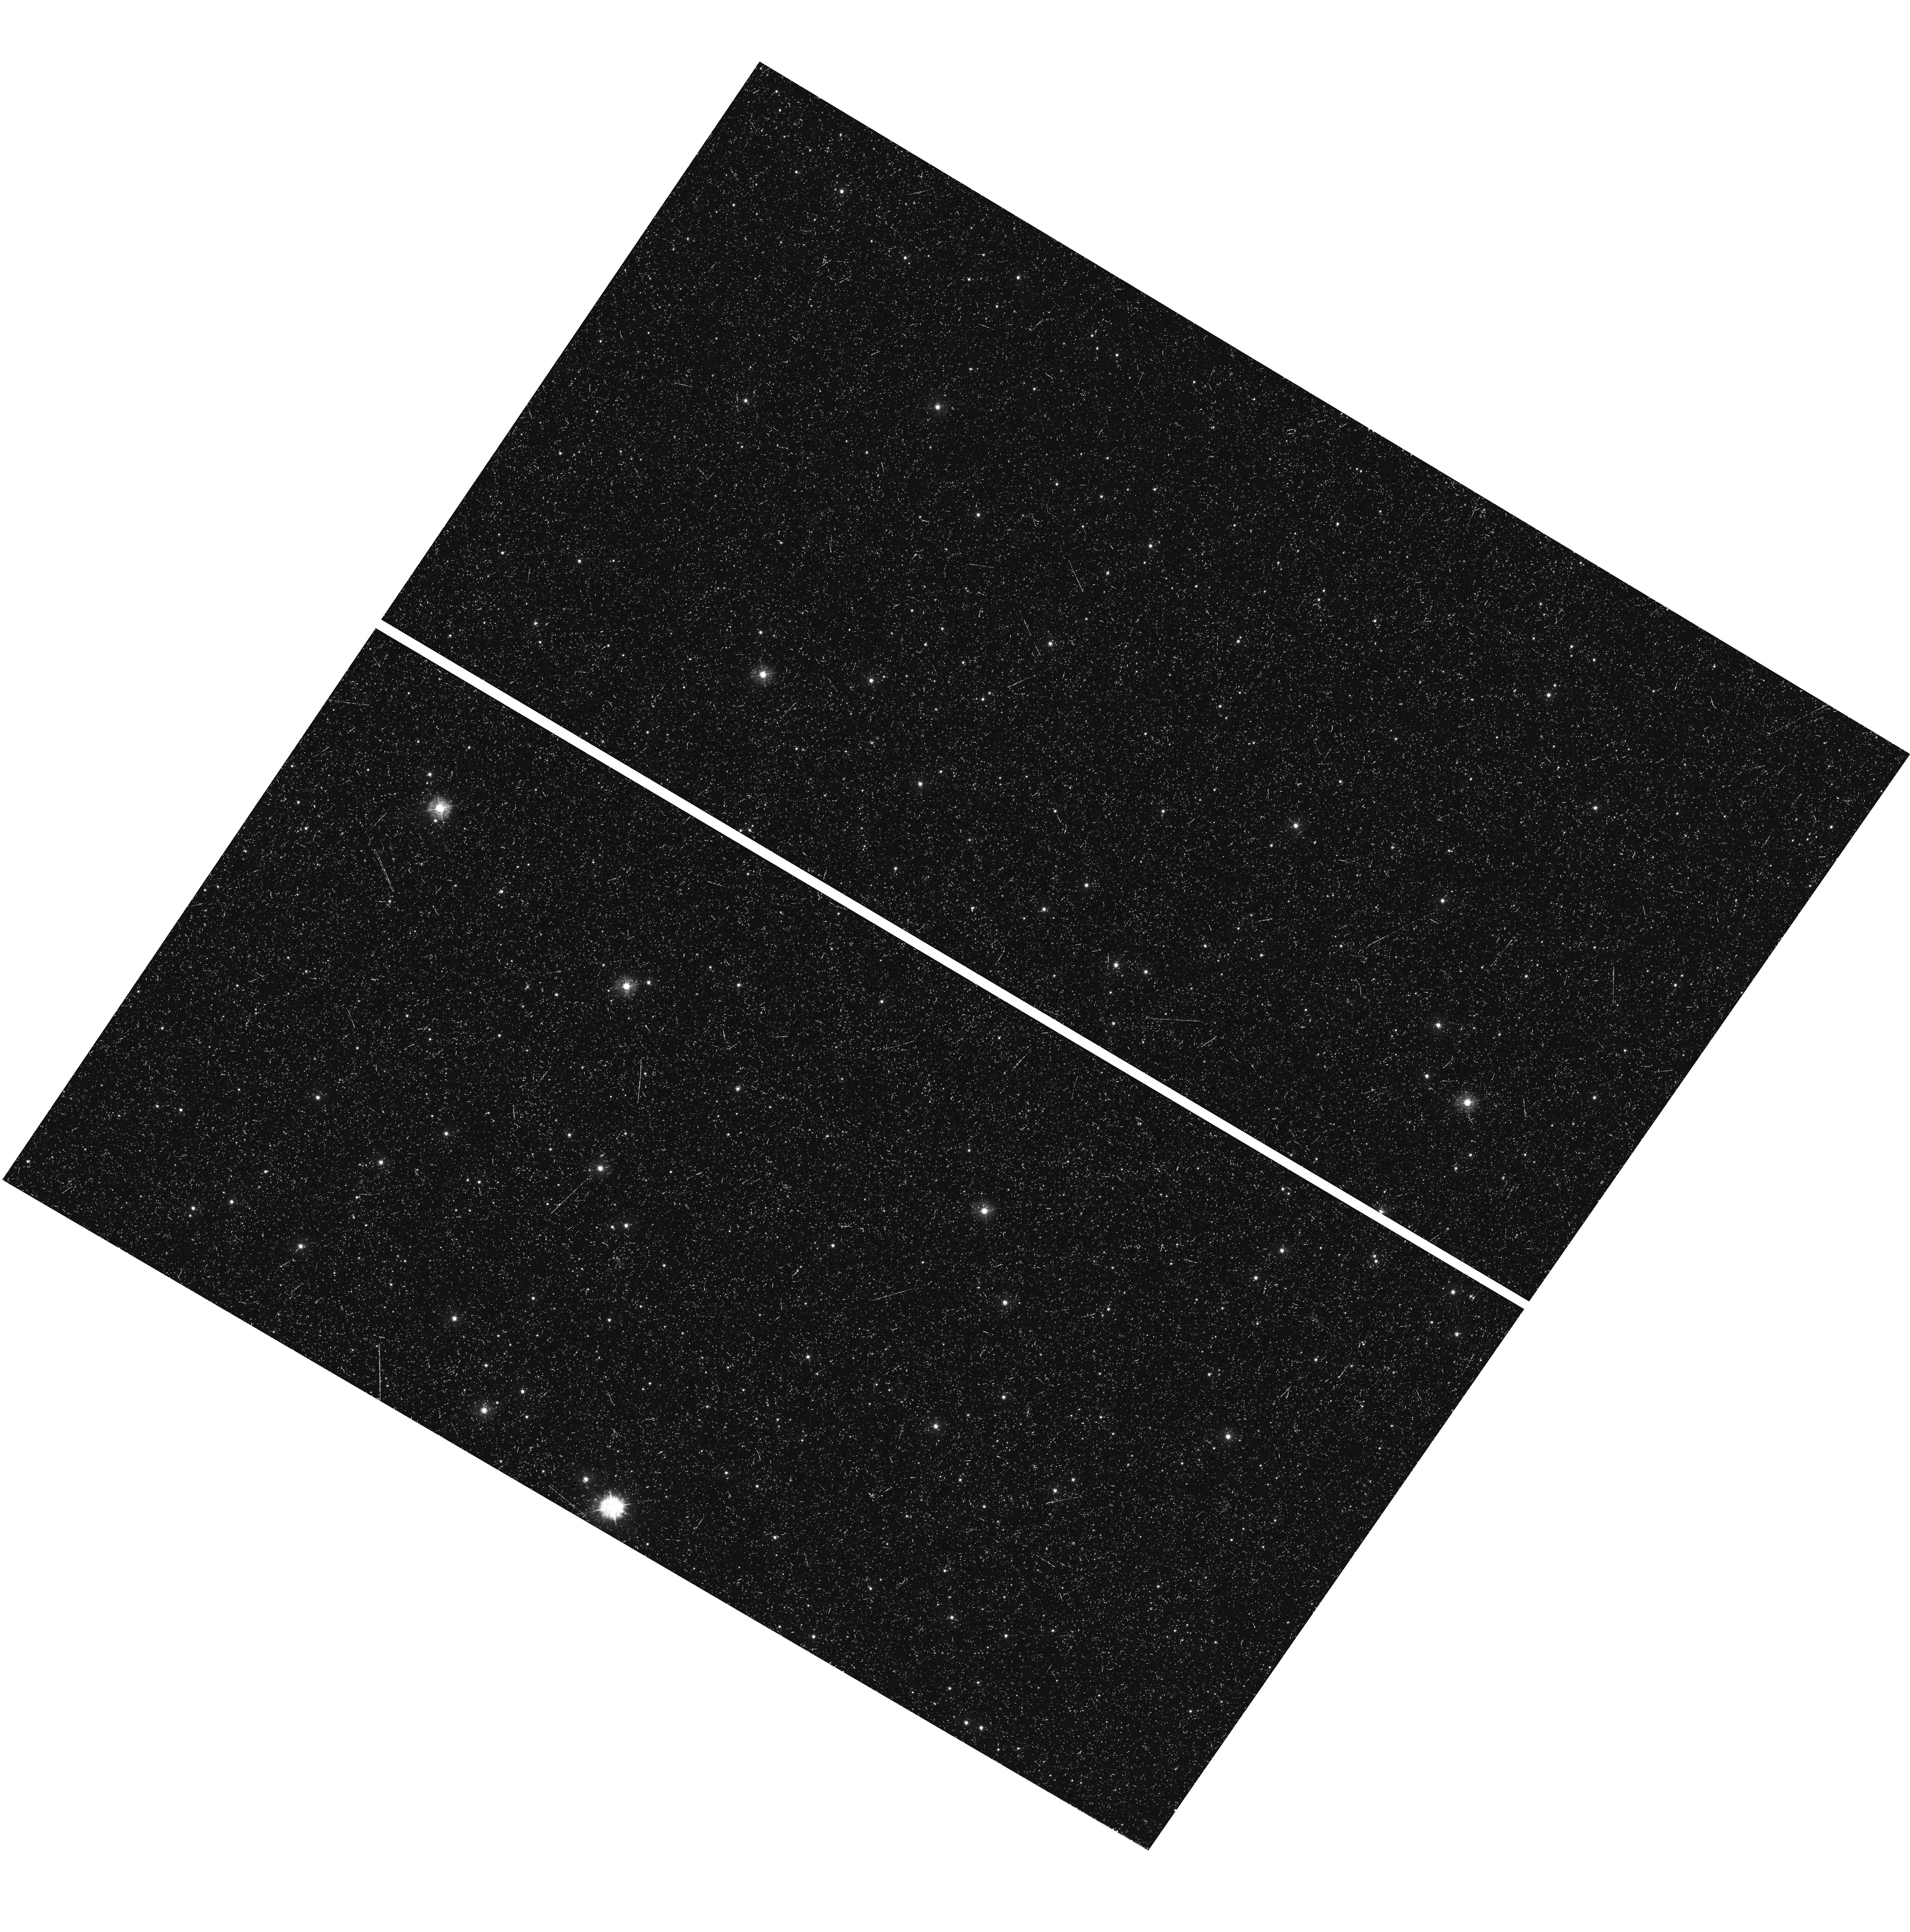
Target: field at RA 17.986°, Dec -72.664°
Instrument: WFC3/UVIS
Filter: F336W
Exposure: 53 min
Observation ID: hst_12581_07_wfc3_uvis_f336w_ibp507

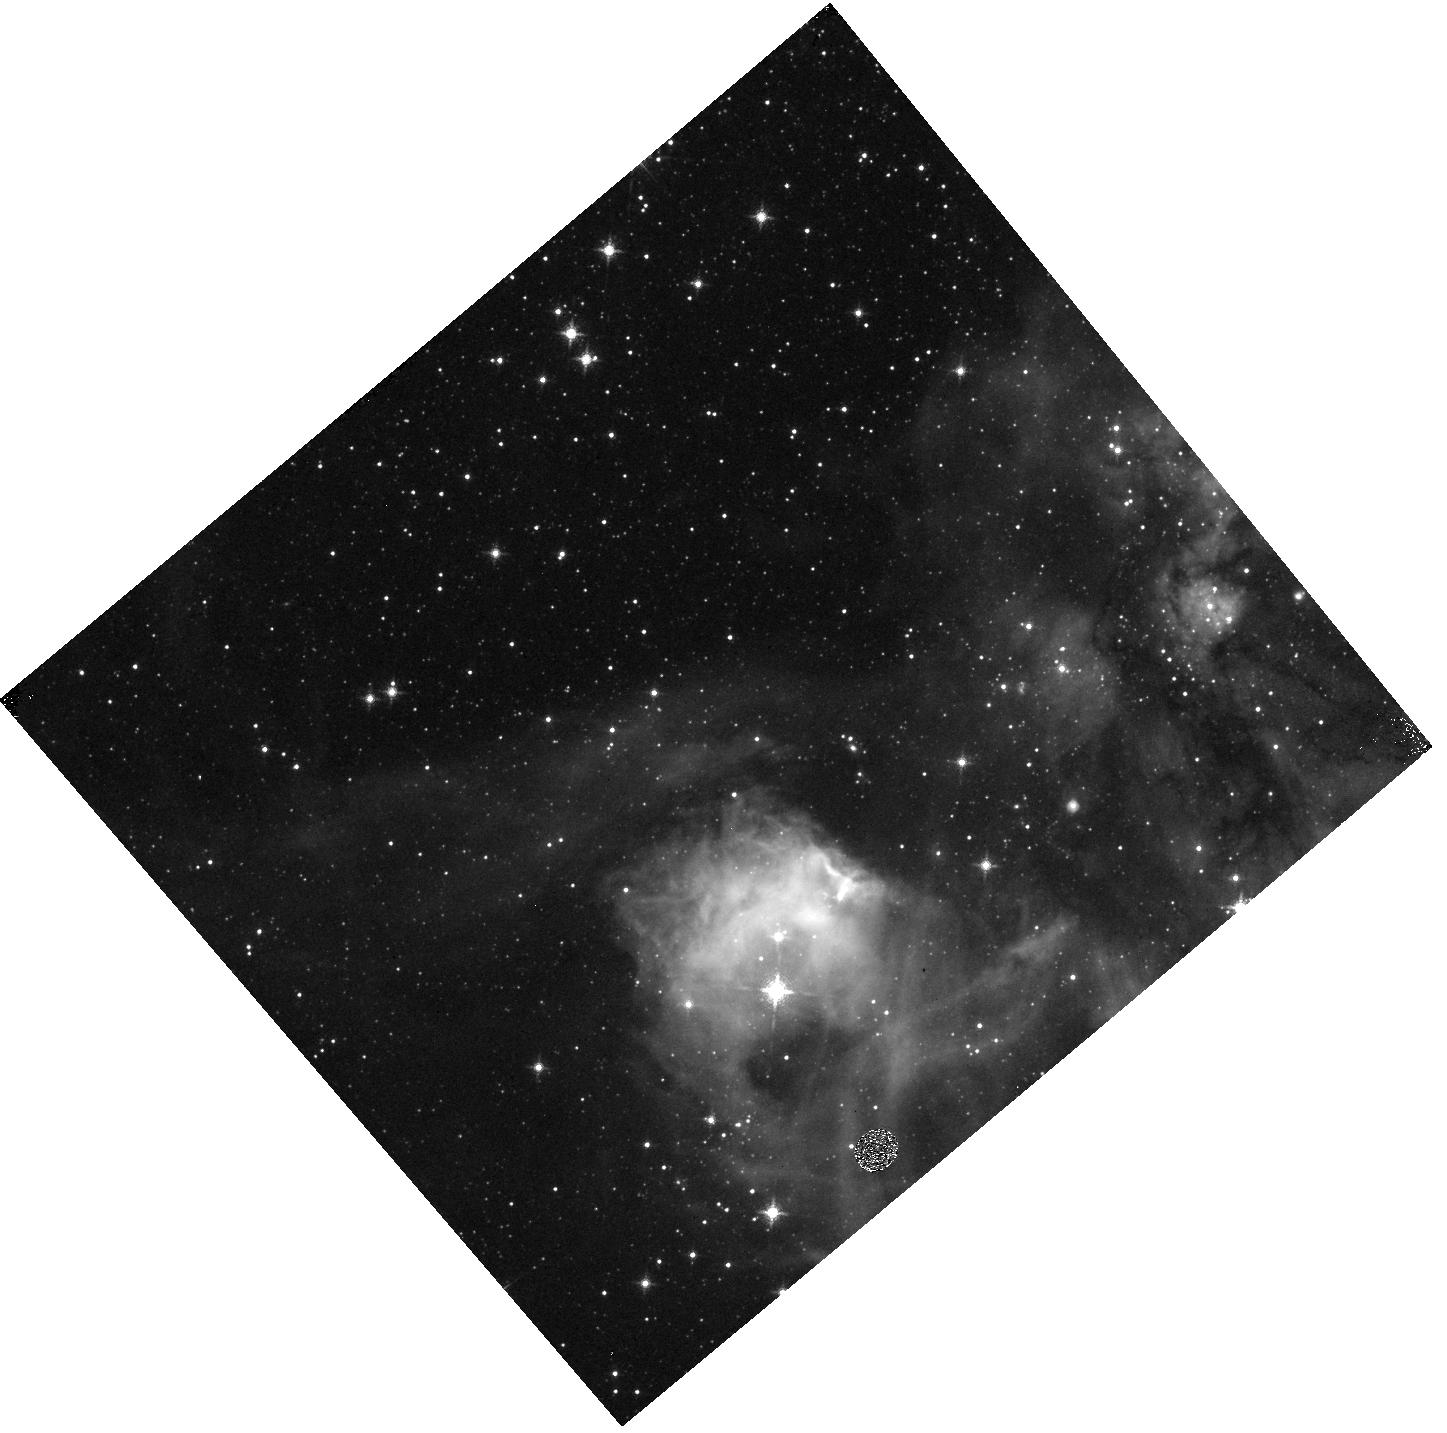
Target: field at RA 80.563°, Dec -67.970°
Instrument: WFC3/IR
Filter: F128N
Exposure: 13 min
Observation ID: hst_12581_06_wfc3_ir_f128n_ibp506

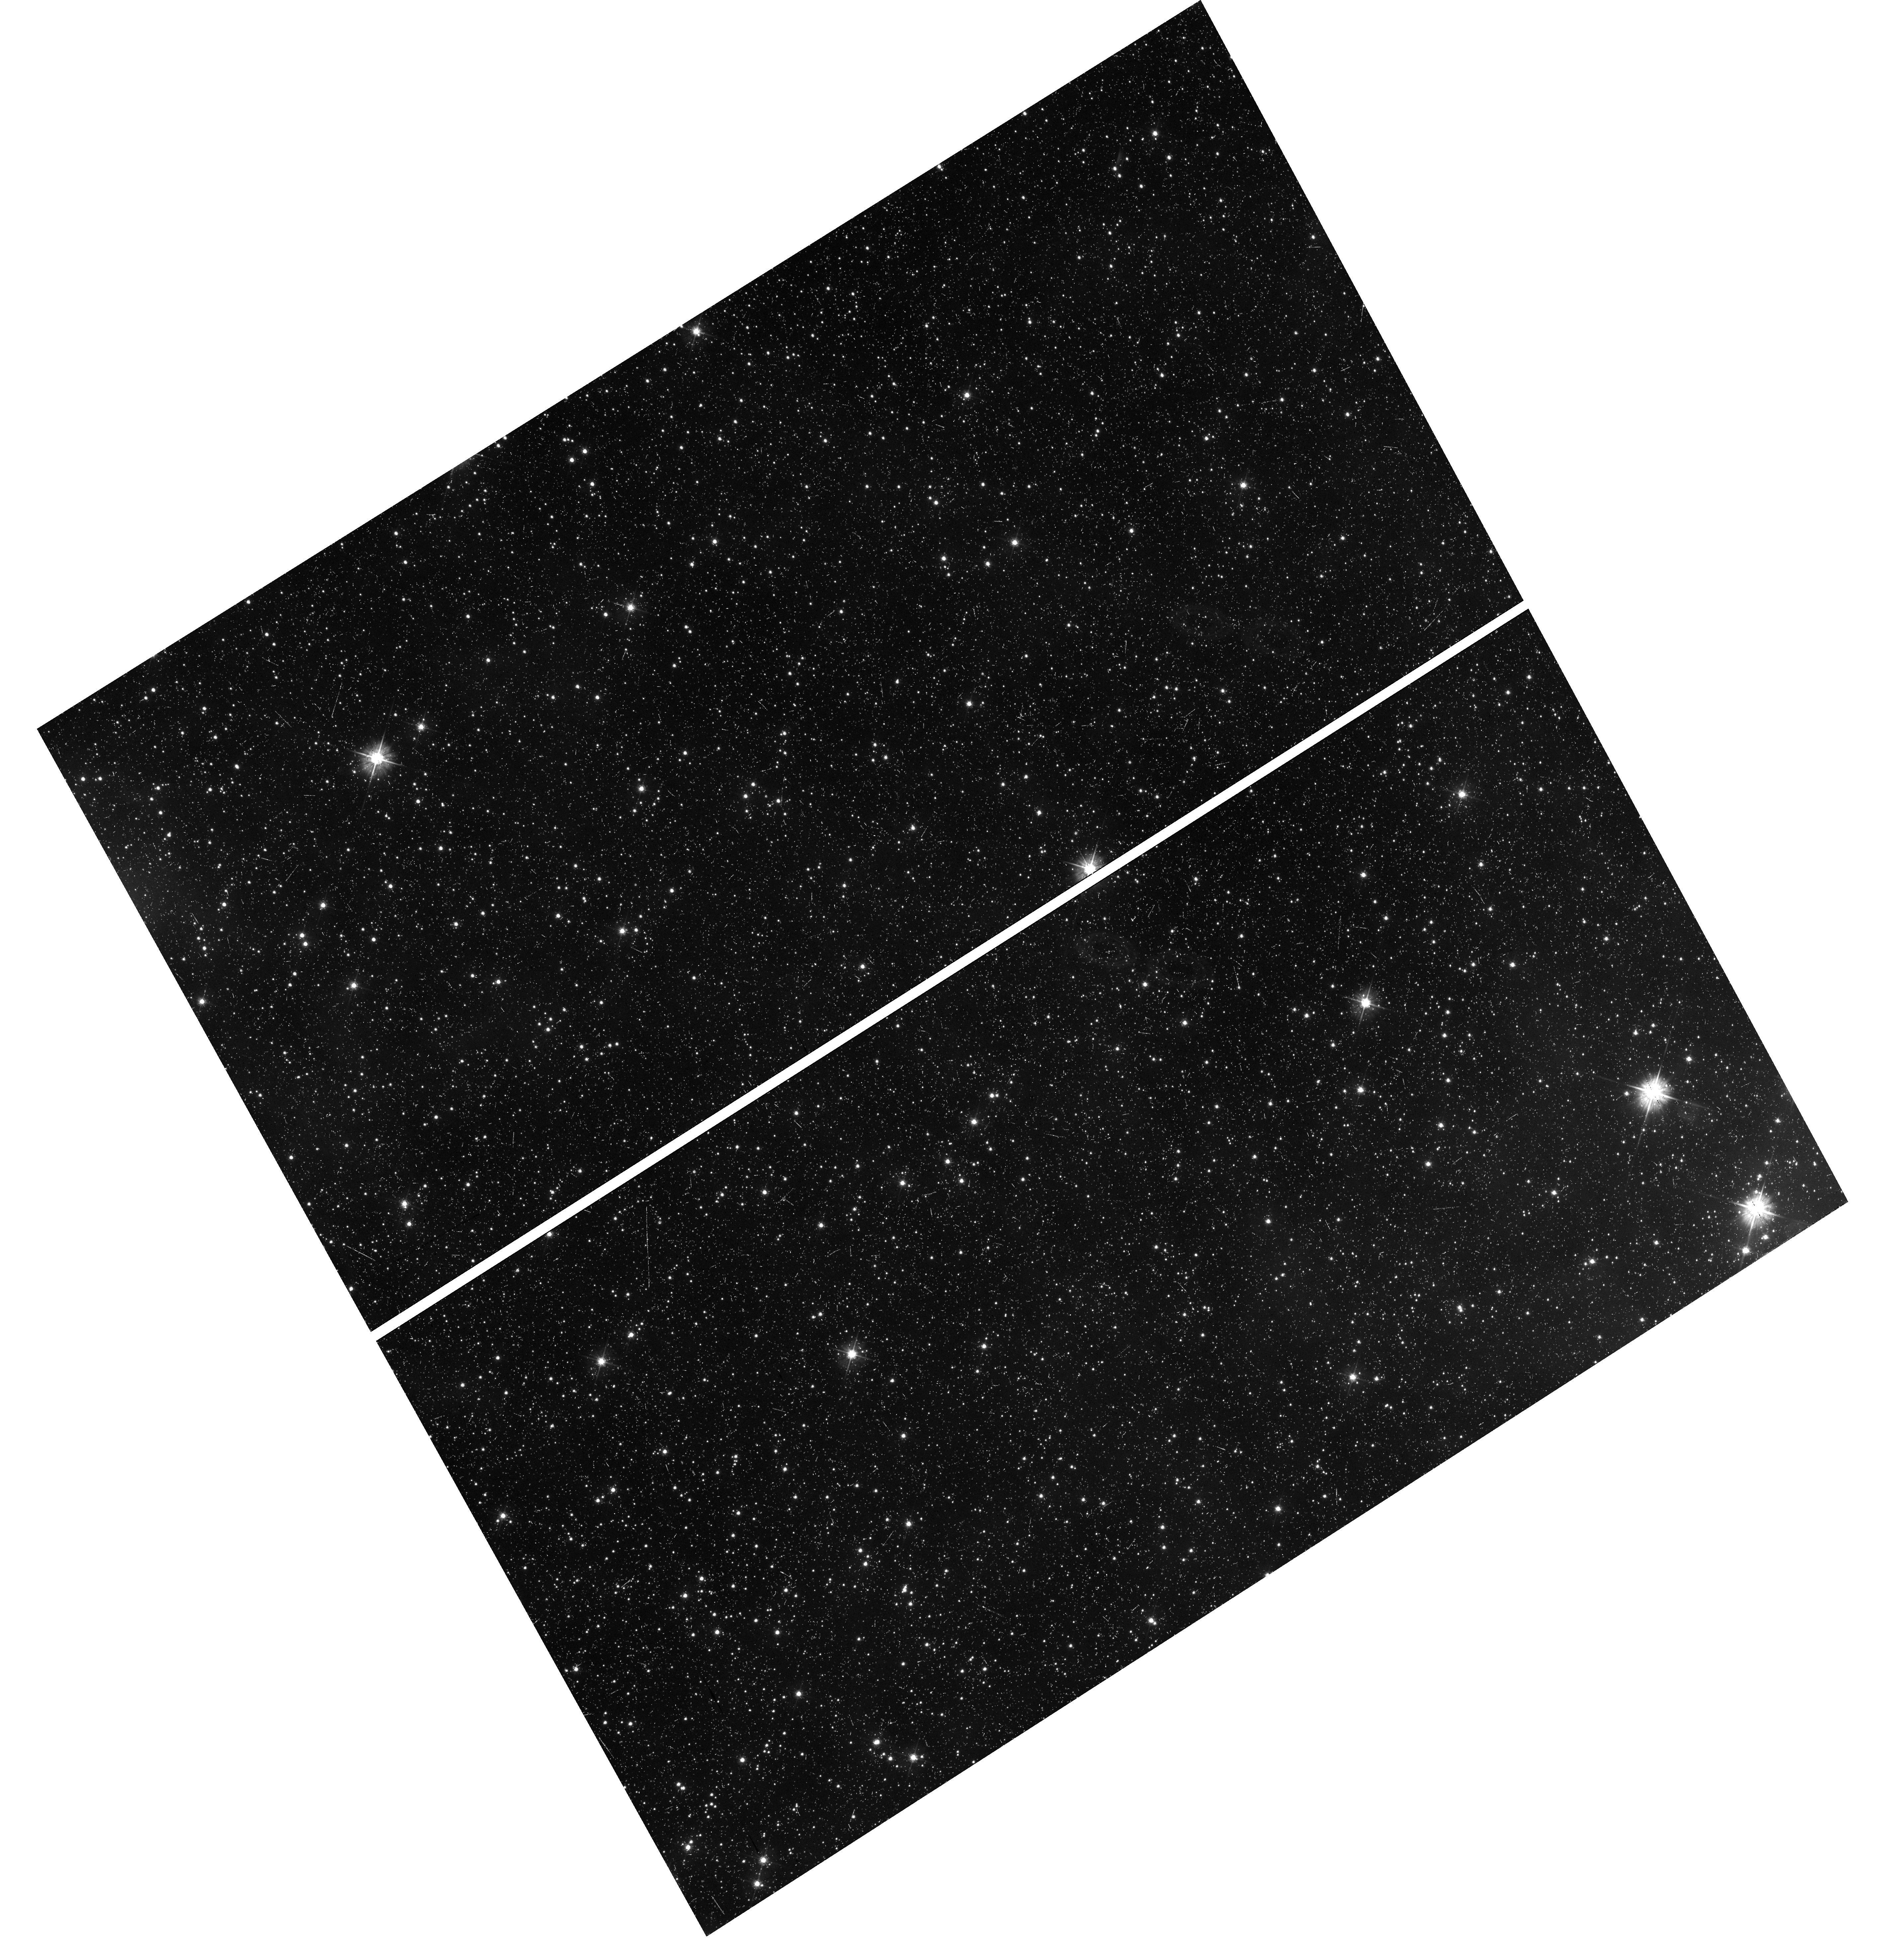
Target: field at RA 84.961°, Dec -68.993°
Instrument: WFC3/UVIS
Filter: F475W
Exposure: 33 min
Observation ID: hst_12581_05_wfc3_uvis_f475w_ibp505

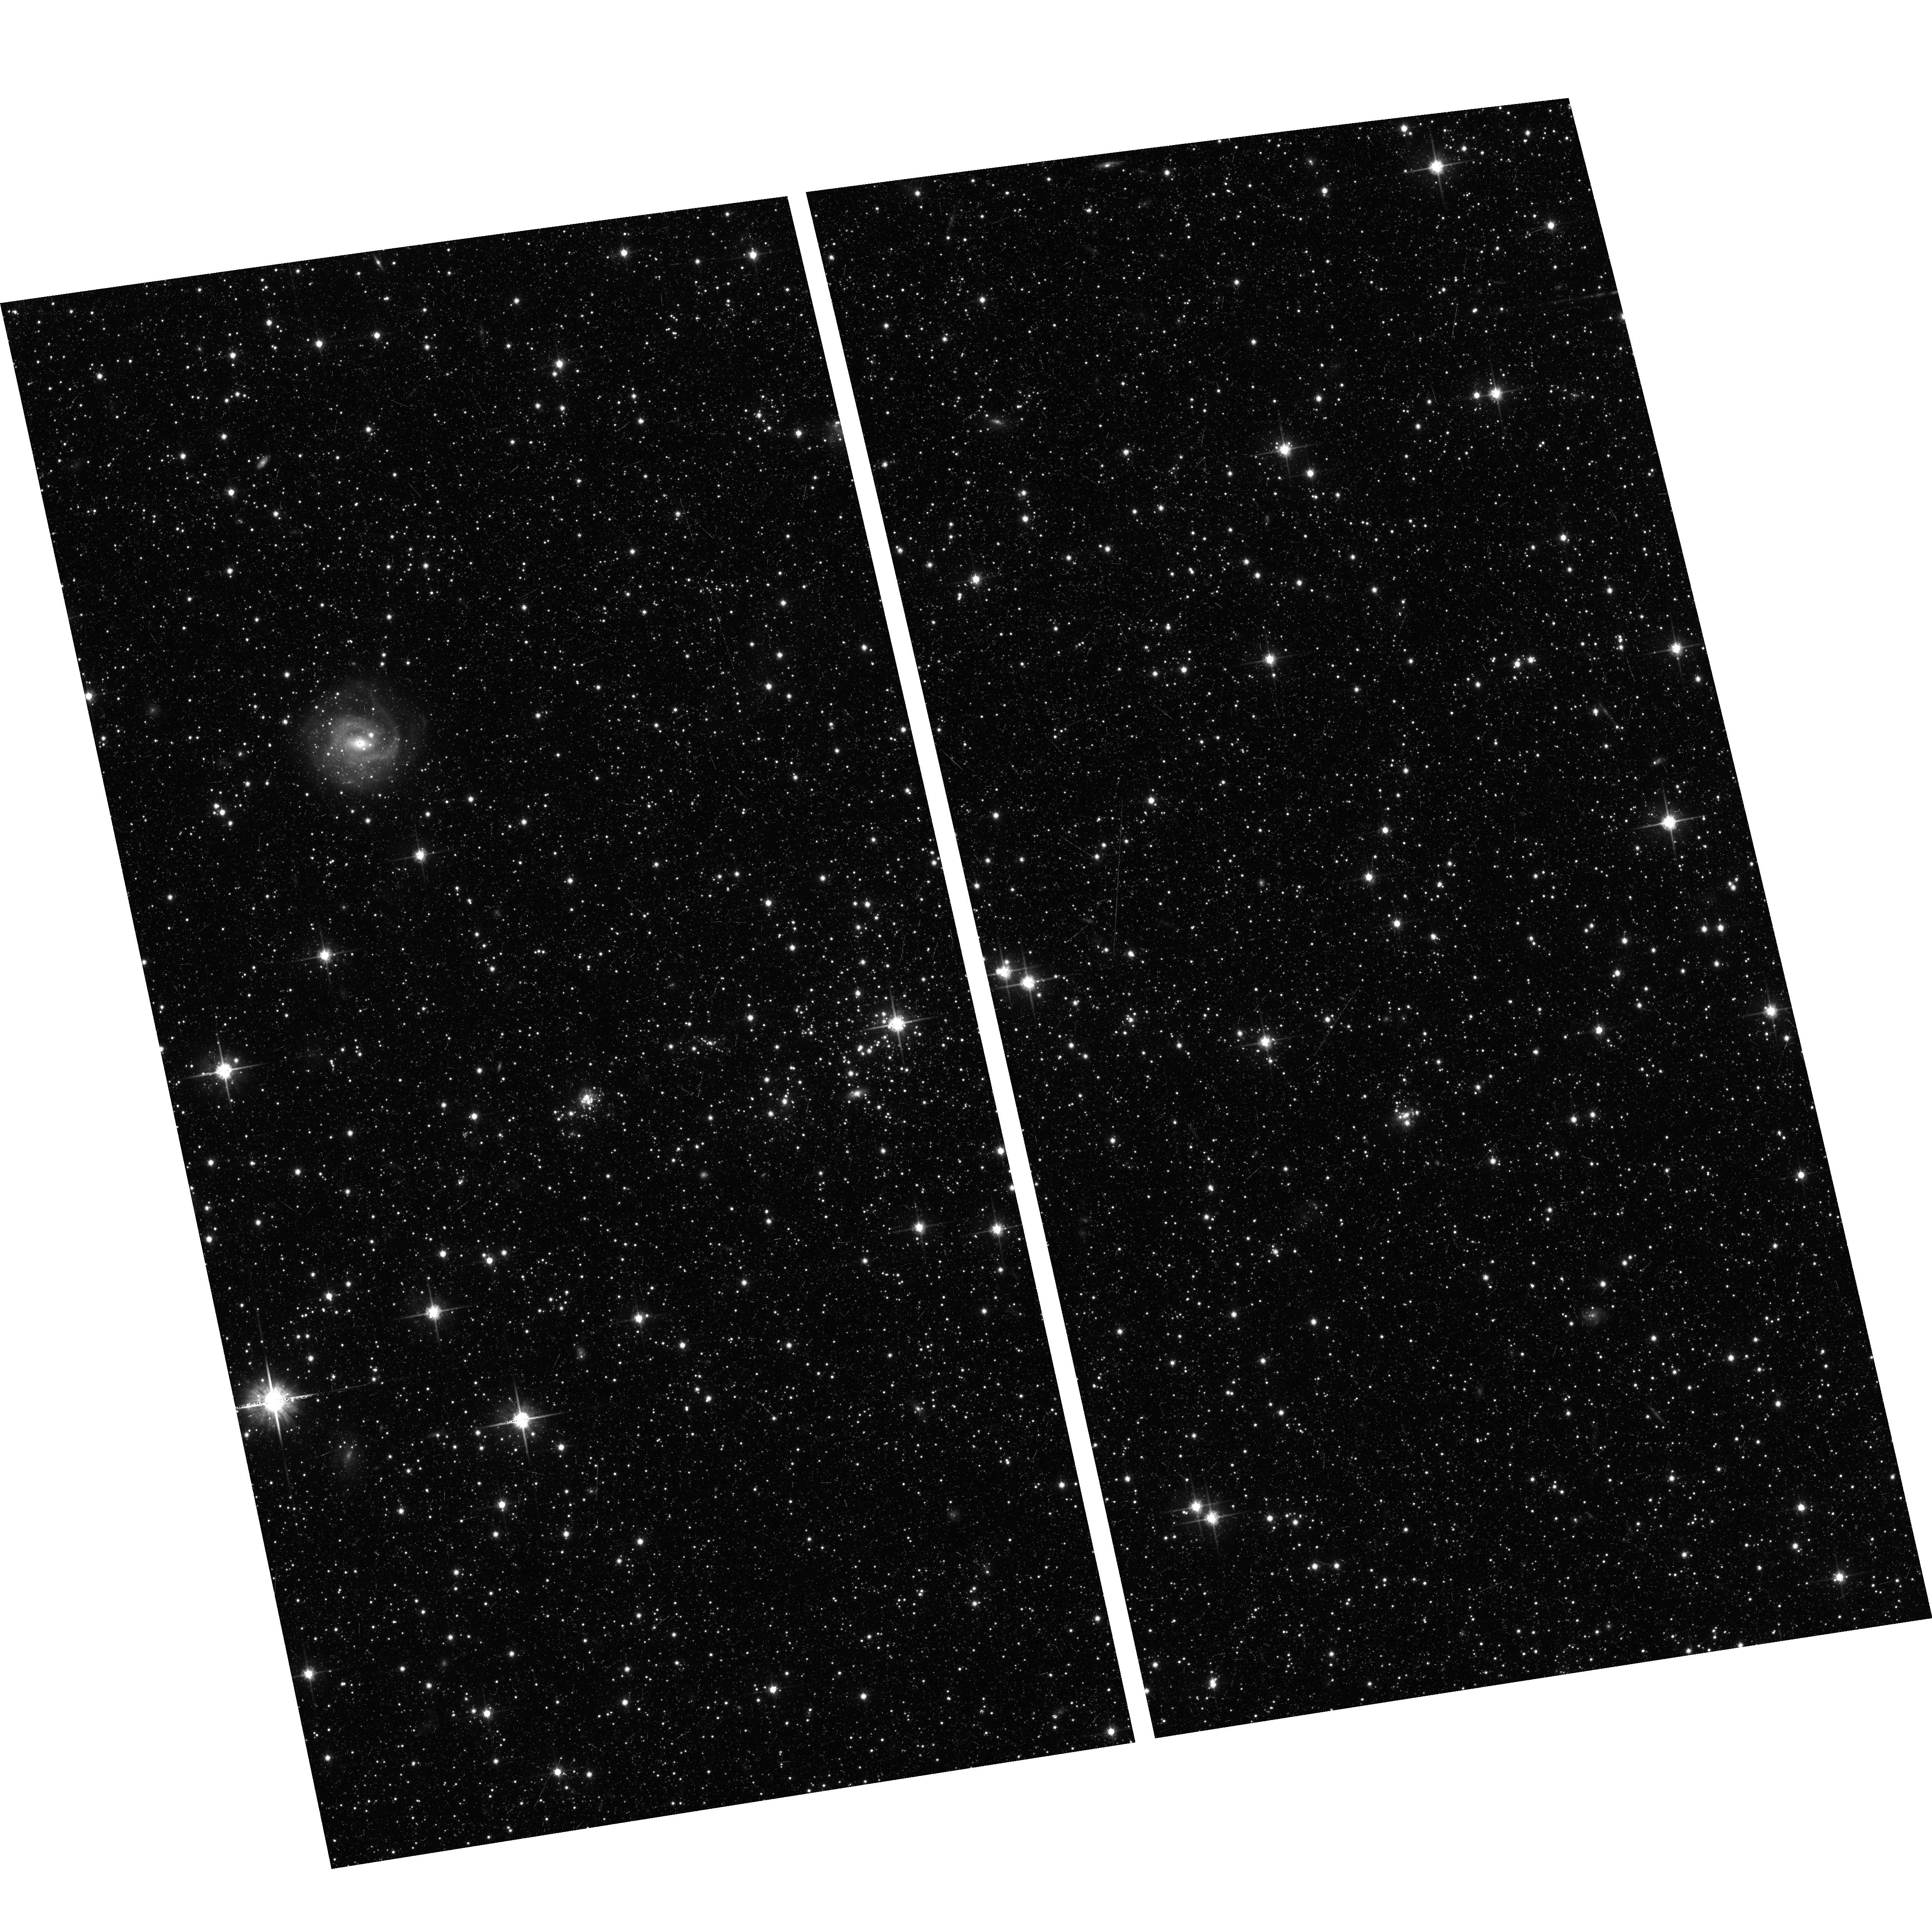
Target: field at RA 18.163°, Dec -72.748°
Instrument: ACS/WFC
Filter: F814W
Exposure: 58 min
Observation ID: hst_12581_07_acs_wfc_f814w_jbp507

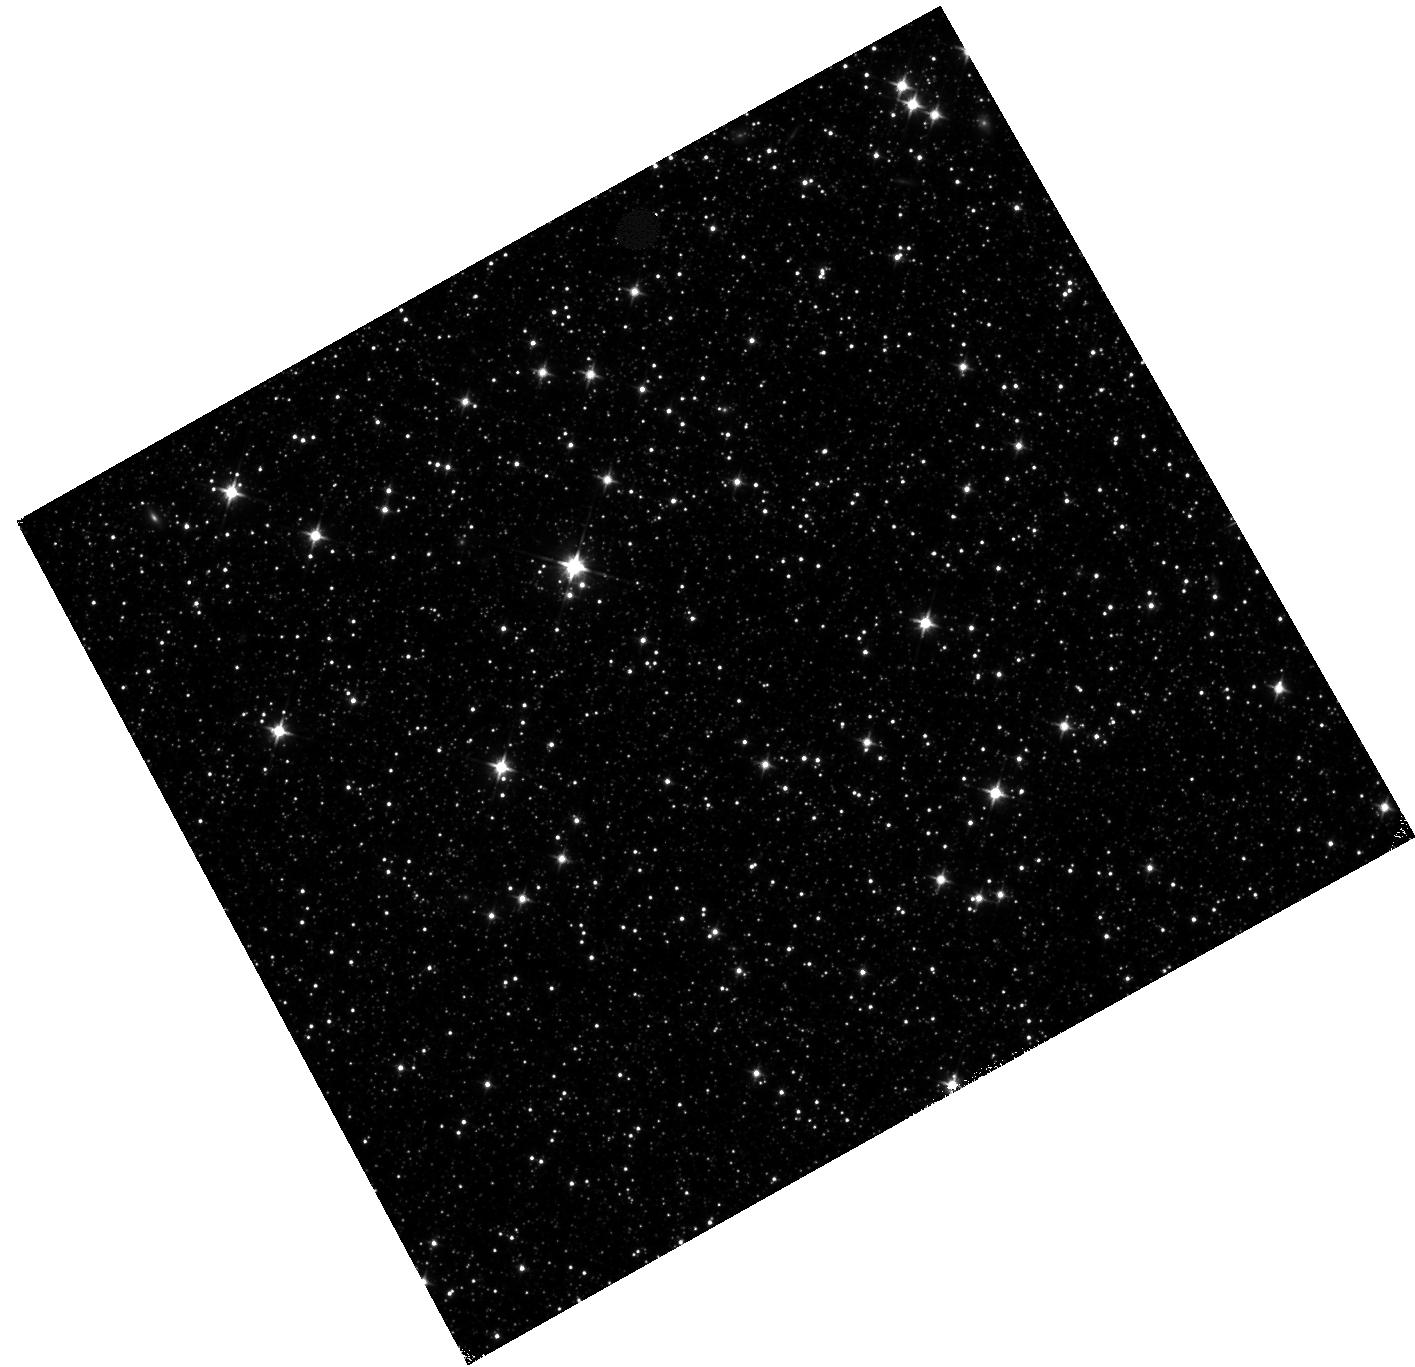
Target: field at RA 11.604°, Dec -73.302°
Instrument: WFC3/IR
Filter: F110W
Exposure: 29 min
Observation ID: hst_12581_08_wfc3_ir_f110w_ibp508

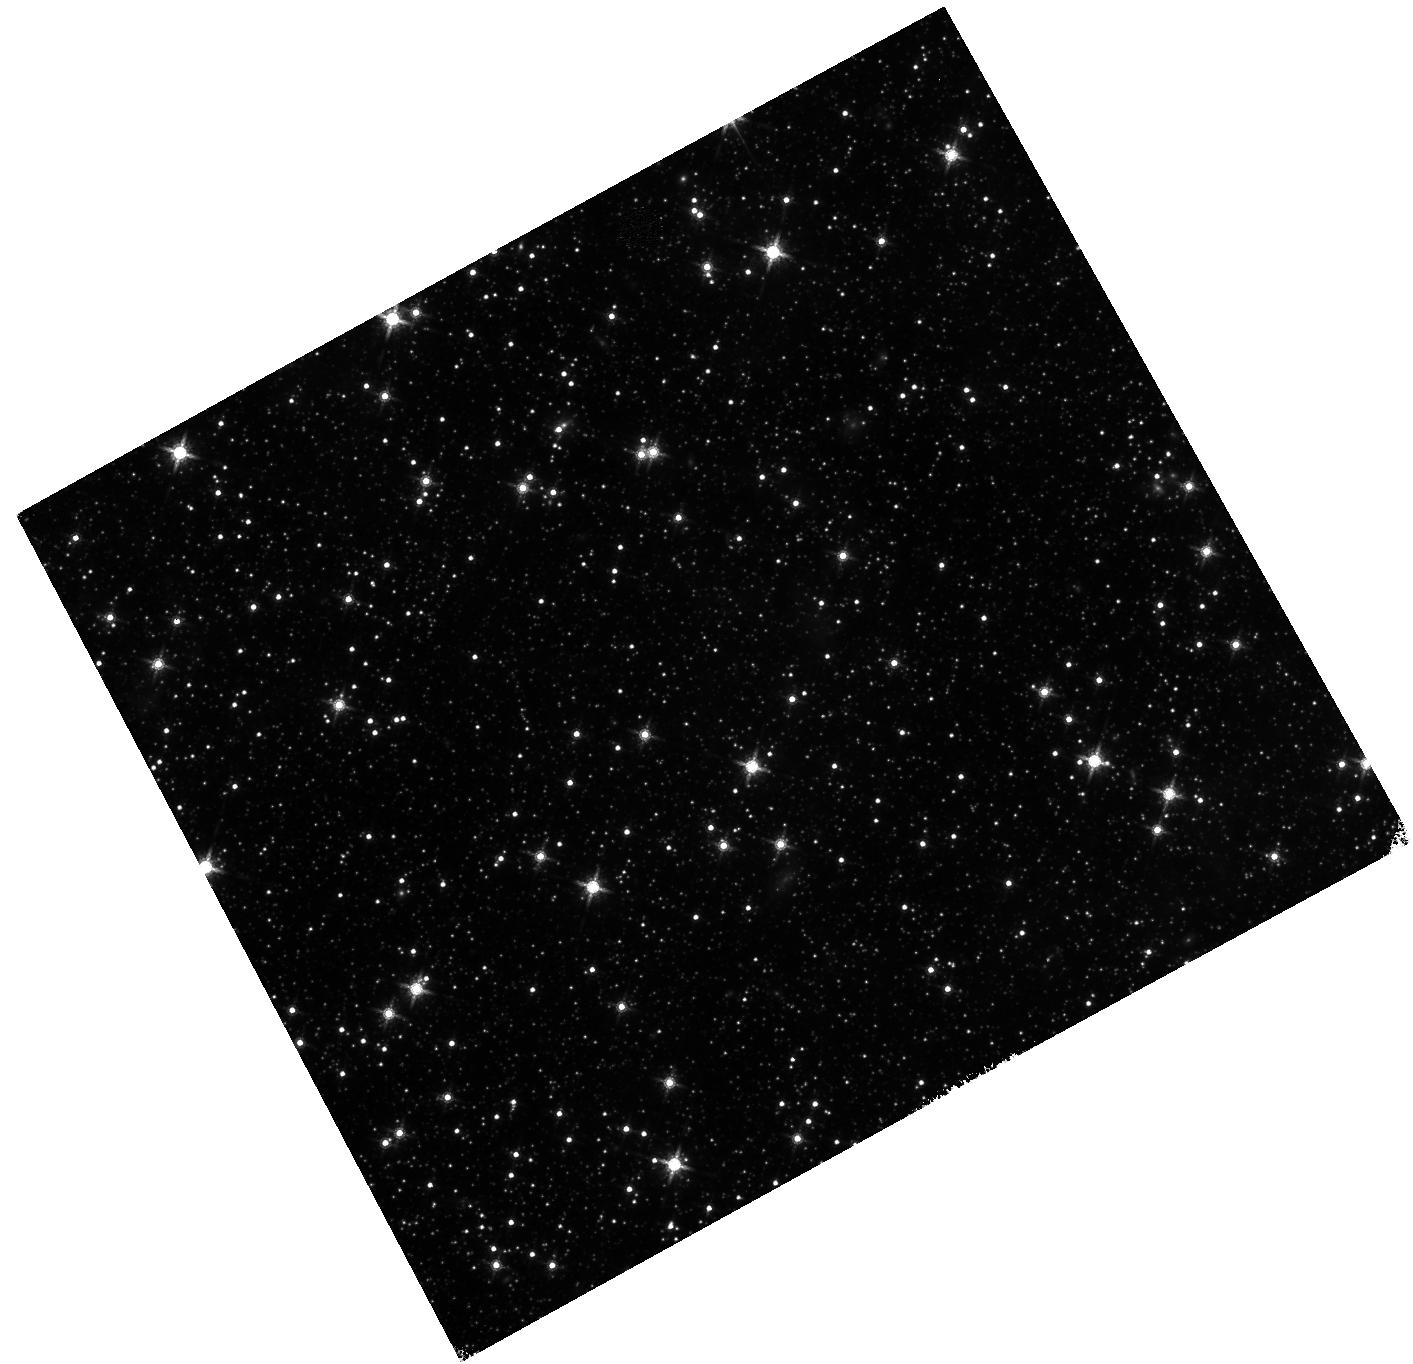
Target: field at RA 84.961°, Dec -68.994°
Instrument: WFC3/IR
Filter: F160W
Exposure: 24 min
Observation ID: hst_12581_05_wfc3_ir_f160w_ibp505

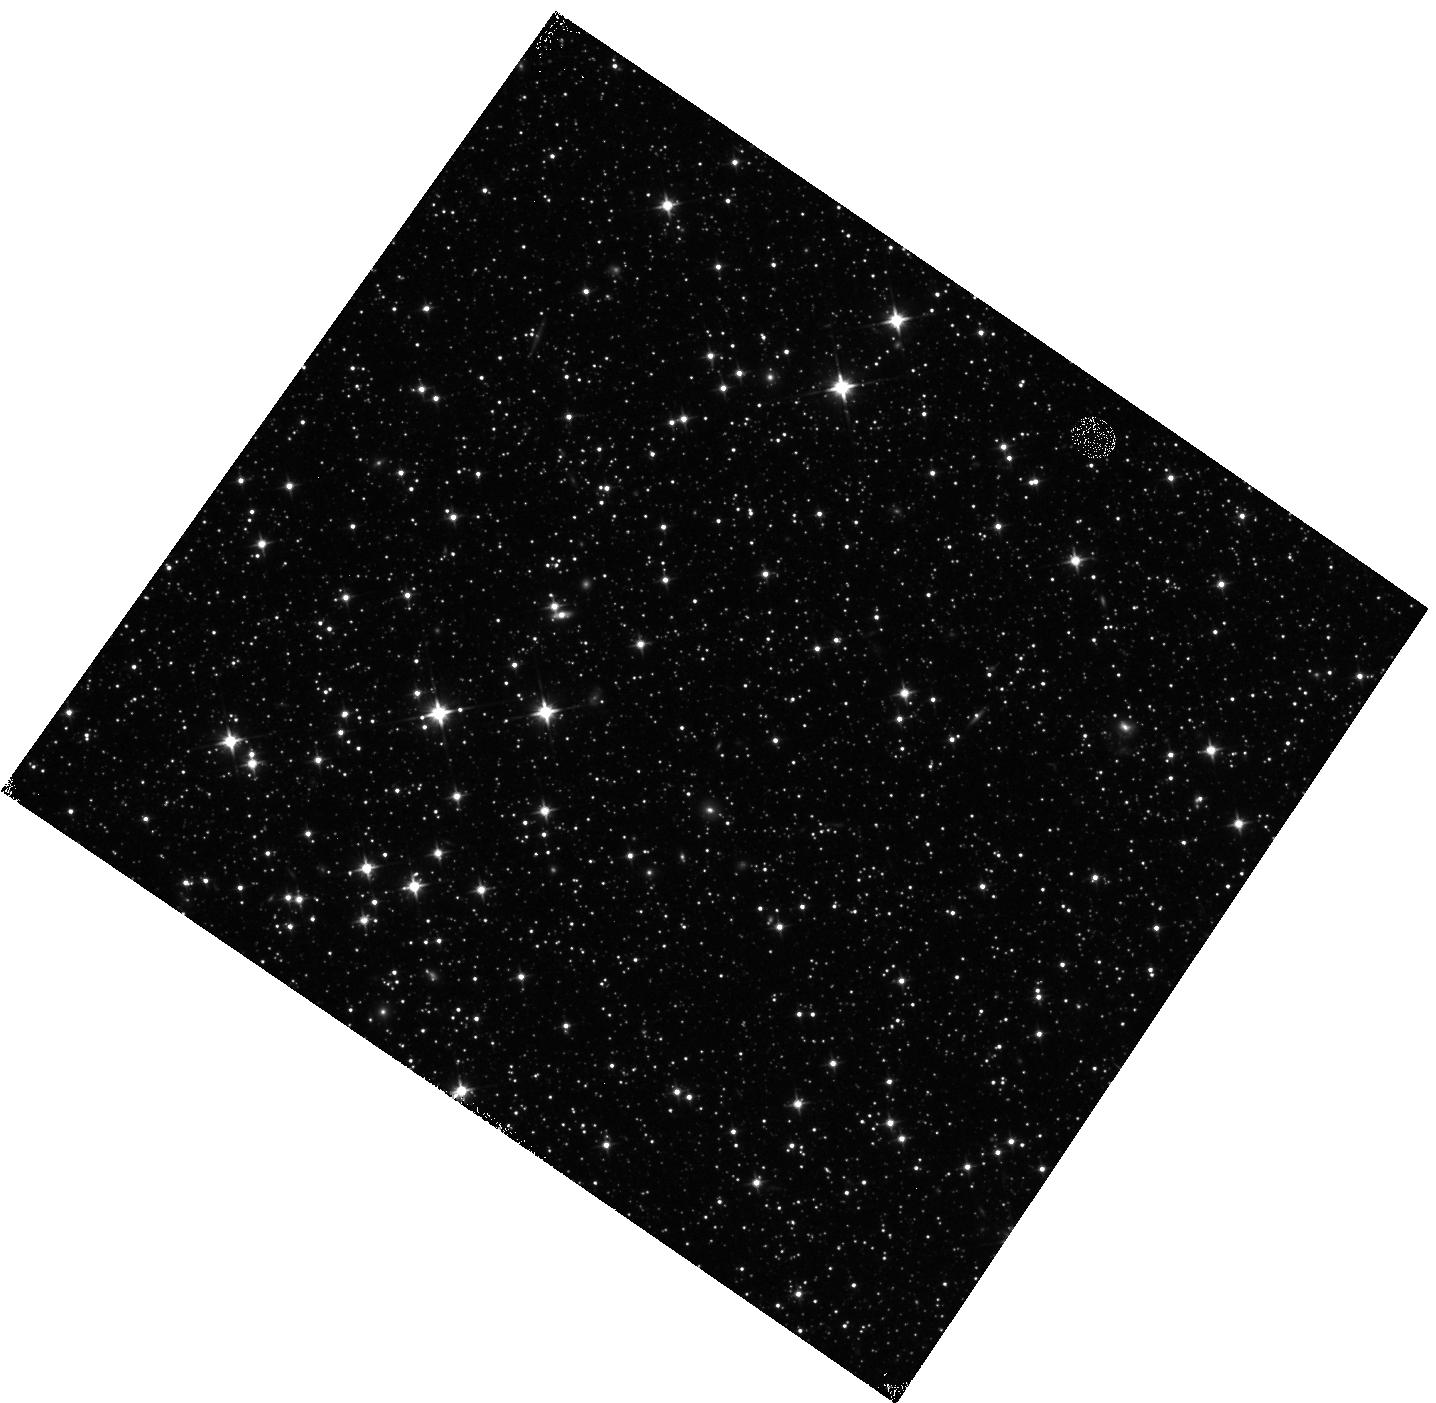
Target: field at RA 17.989°, Dec -72.664°
Instrument: WFC3/IR
Filter: F110W
Exposure: 12 min
Observation ID: hst_12581_07_wfc3_ir_f110w_ibp507

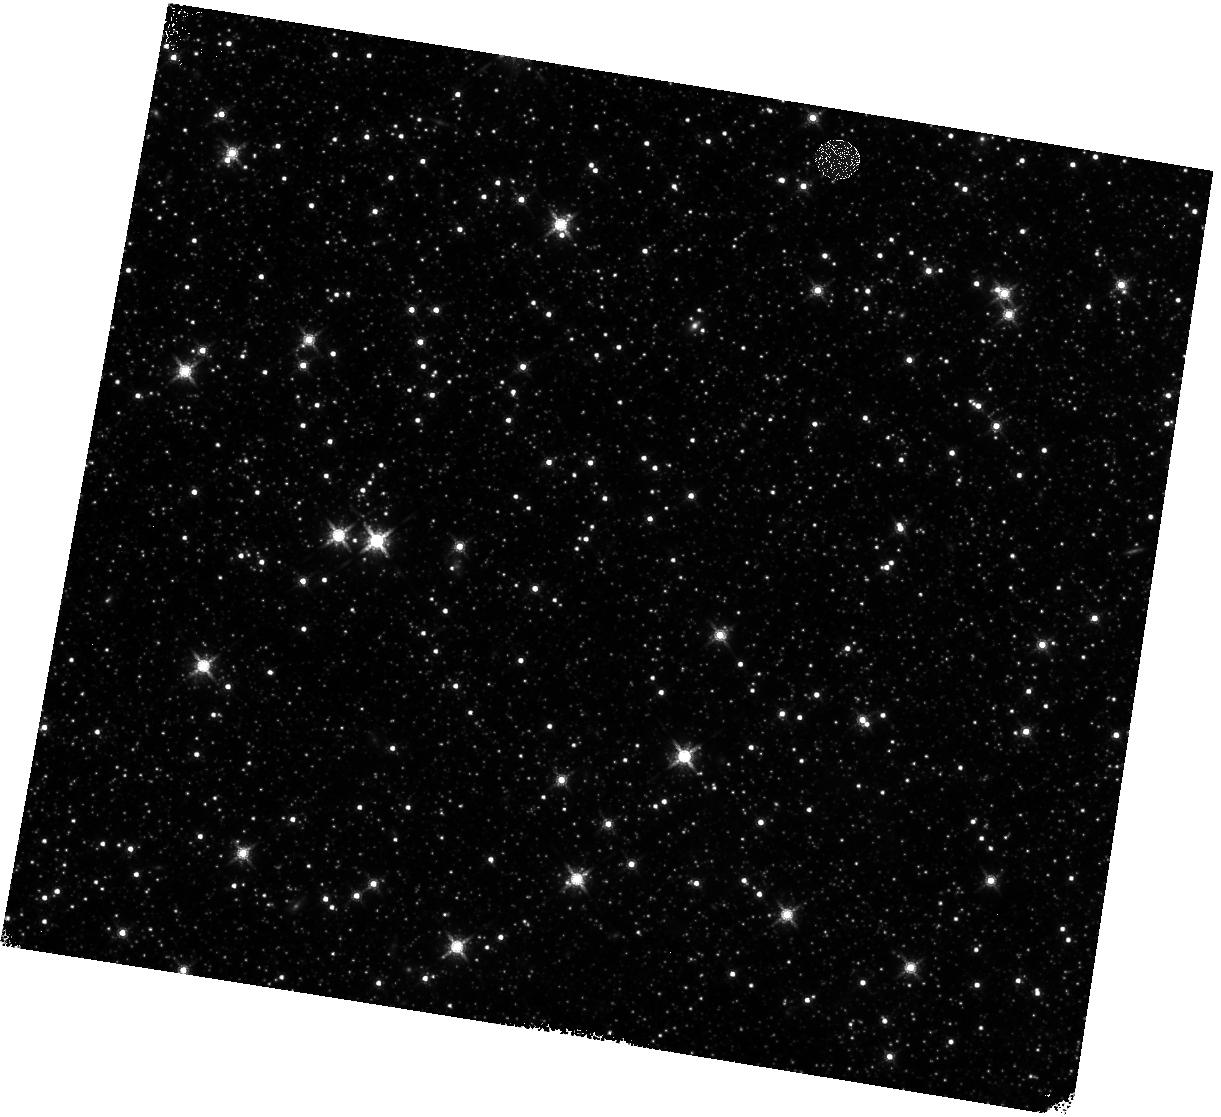
Target: field at RA 85.697°, Dec -69.573°
Instrument: WFC3/IR
Filter: F160W
Exposure: 23 min
Observation ID: hst_12581_02_wfc3_ir_f160w_ibp502

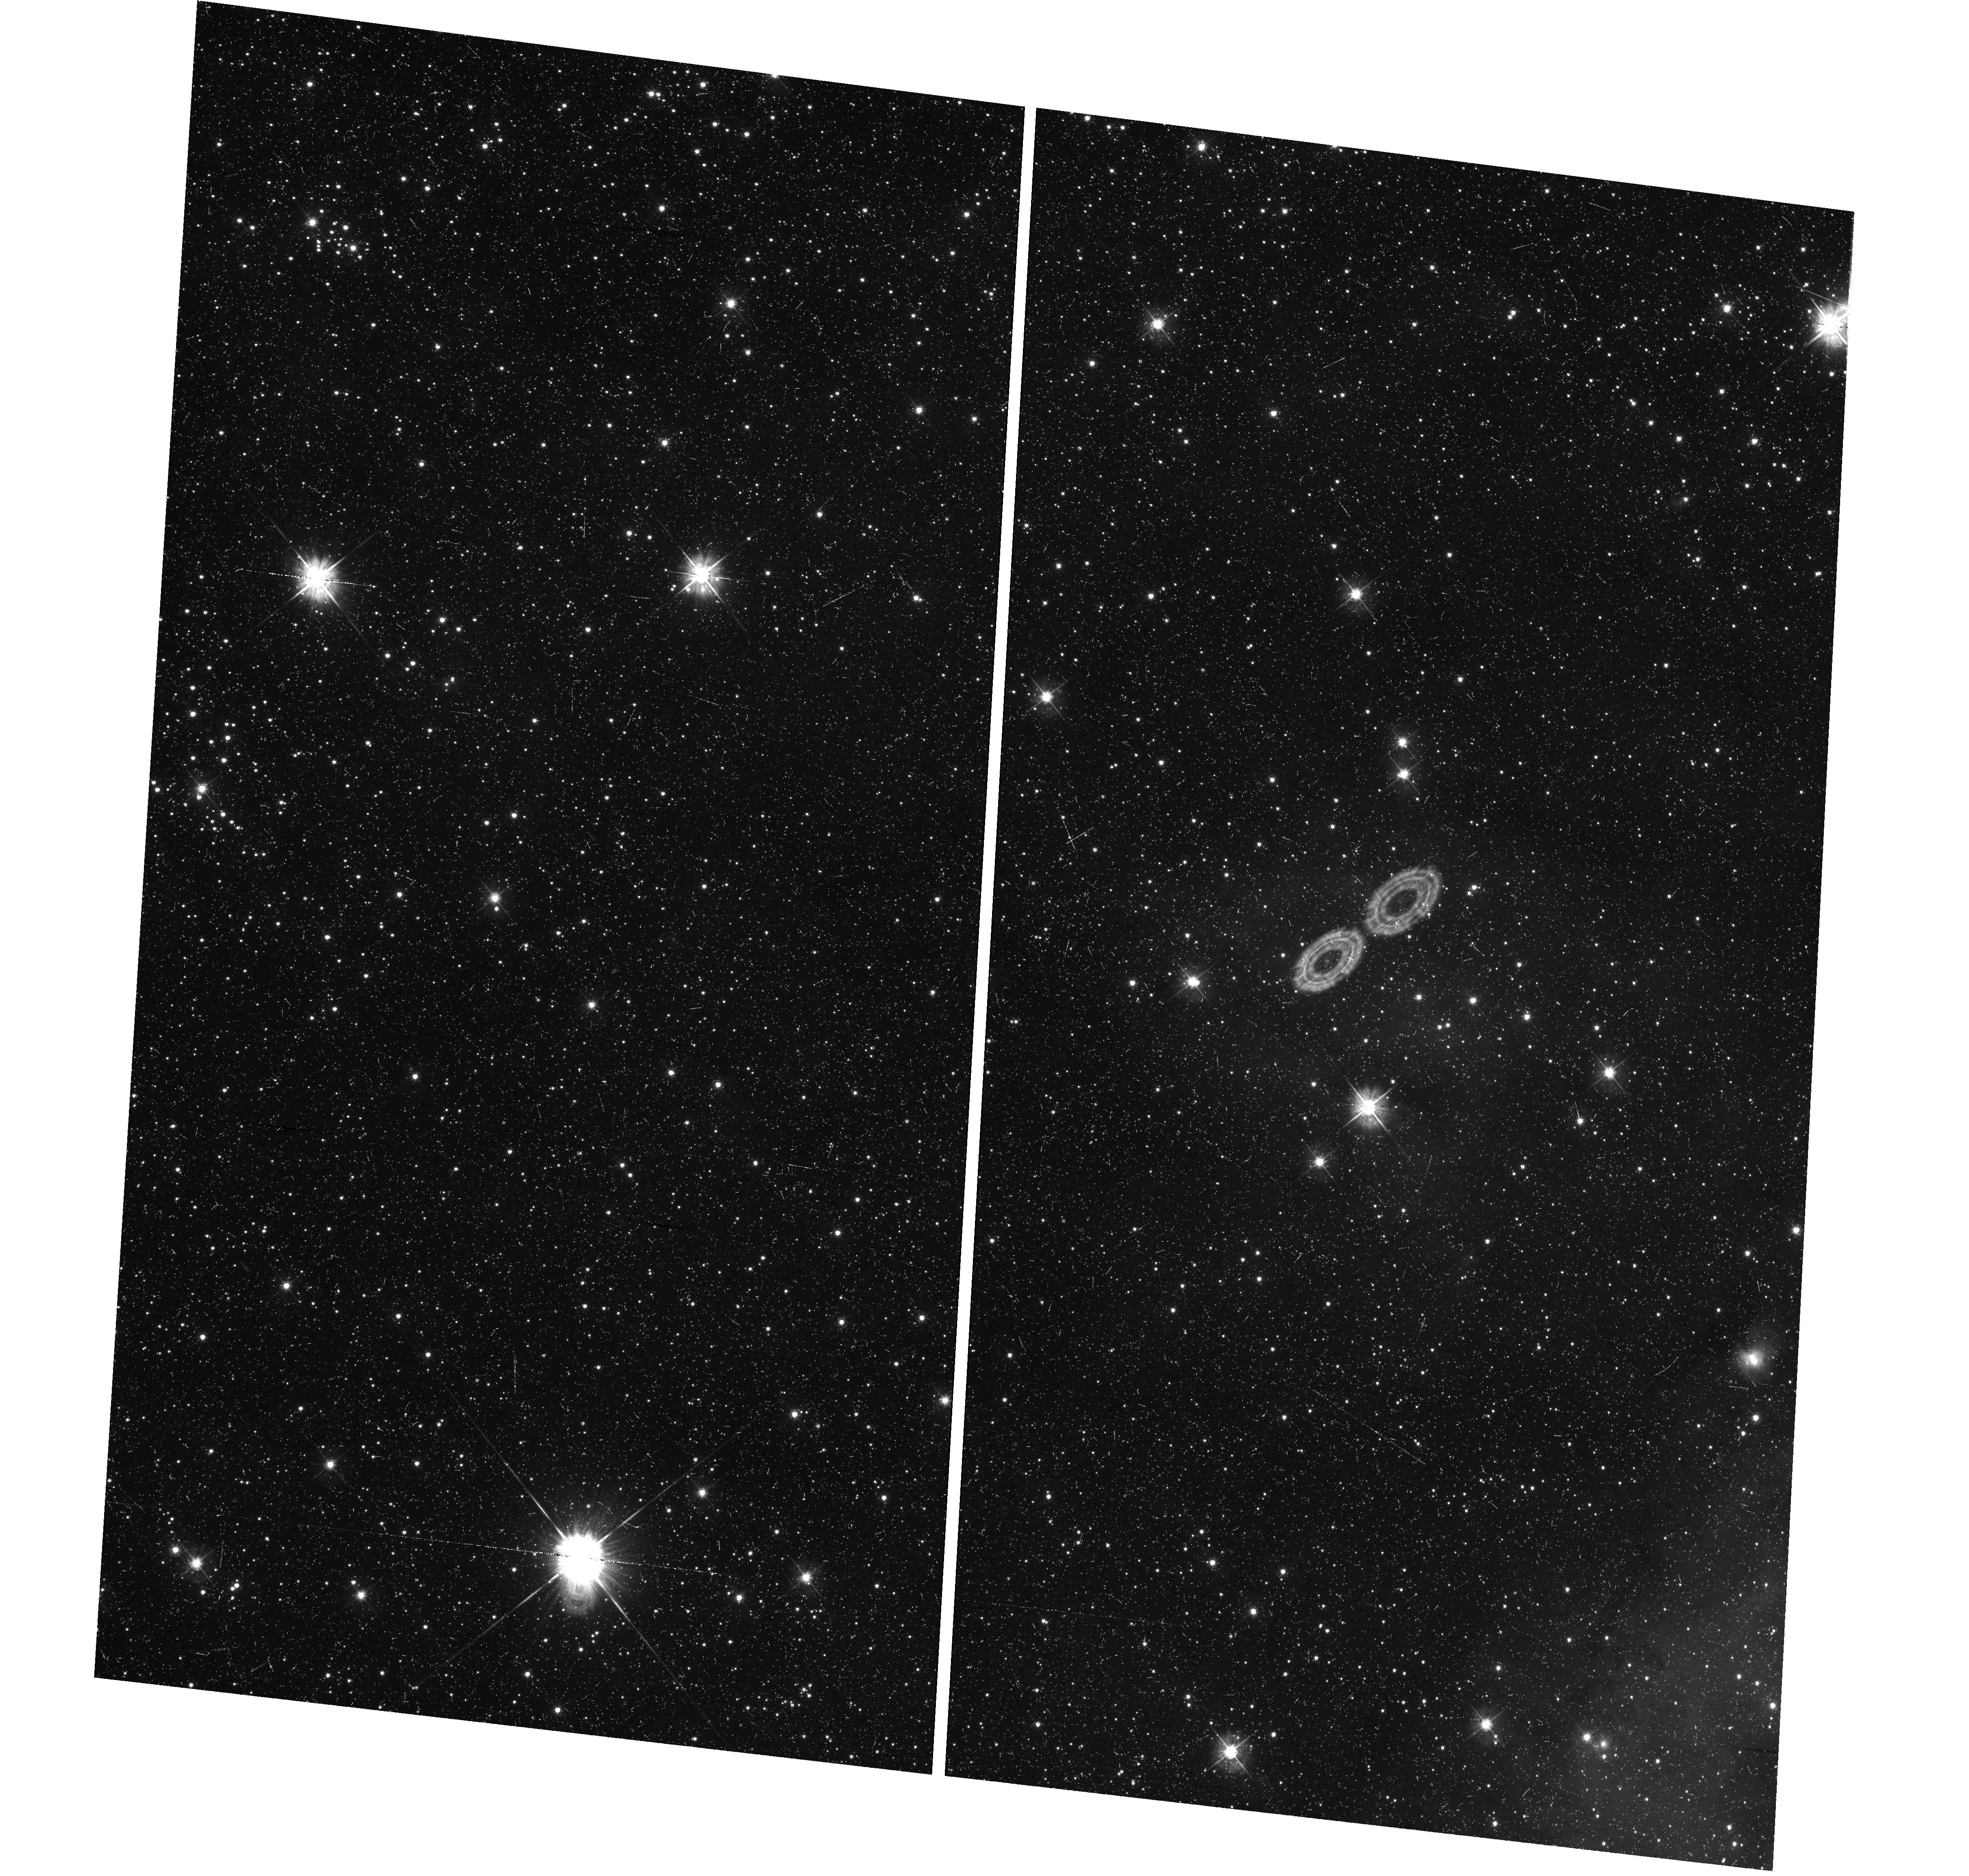
Target: field at RA 85.758°, Dec -69.039°
Instrument: WFC3/UVIS
Filter: F475W
Exposure: 33 min
Observation ID: hst_12581_03_wfc3_uvis_f475w_ibp503

A Direct CO/H2 Abundance Measurement in Diffuse and Translucent LMC and SMC Molecular Clouds (PI: Roman-Duval, Julia Christine)

Theoretical and observational evidence suggests that molecular gas (H2) is not always correlated with CO because CO is photo-dissociated more easily than H2. The mass of CO-poor H2 present in the envelopes of giant molecular clouds (GMCs) is higher in low metallicity GMCs, which are more exposed to dissociating radiation due to their lower dust abundance. Since we cannot detect H2 directly, the mass of these CO-poor envelopes is effectively "hidden" from radio telescopes. This limitation of CO emission observations hinders our understanding of the correlation between star formation rate, H2, and CO since, in those low metallicity galaxies, neither the CO/H2 abundance, nor the H2 mass can be accurately derived from CO emission. The most sensitive and direct way to determine CO and H2 column densities is to derive them from UV absorption lines. Because of their proximity and low metallicity, the Magellanic Clouds are ideal laboratories to test the current theory of CO/H2 abundance, which can be applied in the high-redshift universe. We propose to observe the 4th positive absorption band of CO with COS toward 9 translucent (Av~1) Magellanic Cloud sightlines probing the edges of GMCs. Covering the Lyman-Werner bands of H2, readily available FUSE spectra can be used to derive H2 column densities toward our targets. These COS observations, which are the only direct test of theoretical predictions for the CO/H2 abundance, will detect CO column densities as low as 1e13 cm-2. They will constrain the structure of GMCs in low-metallicity galaxies, the CO-to-H2 ratio required to estimate the H2 mass from CO emission, and the correlation between star formation rate, H2, and CO.